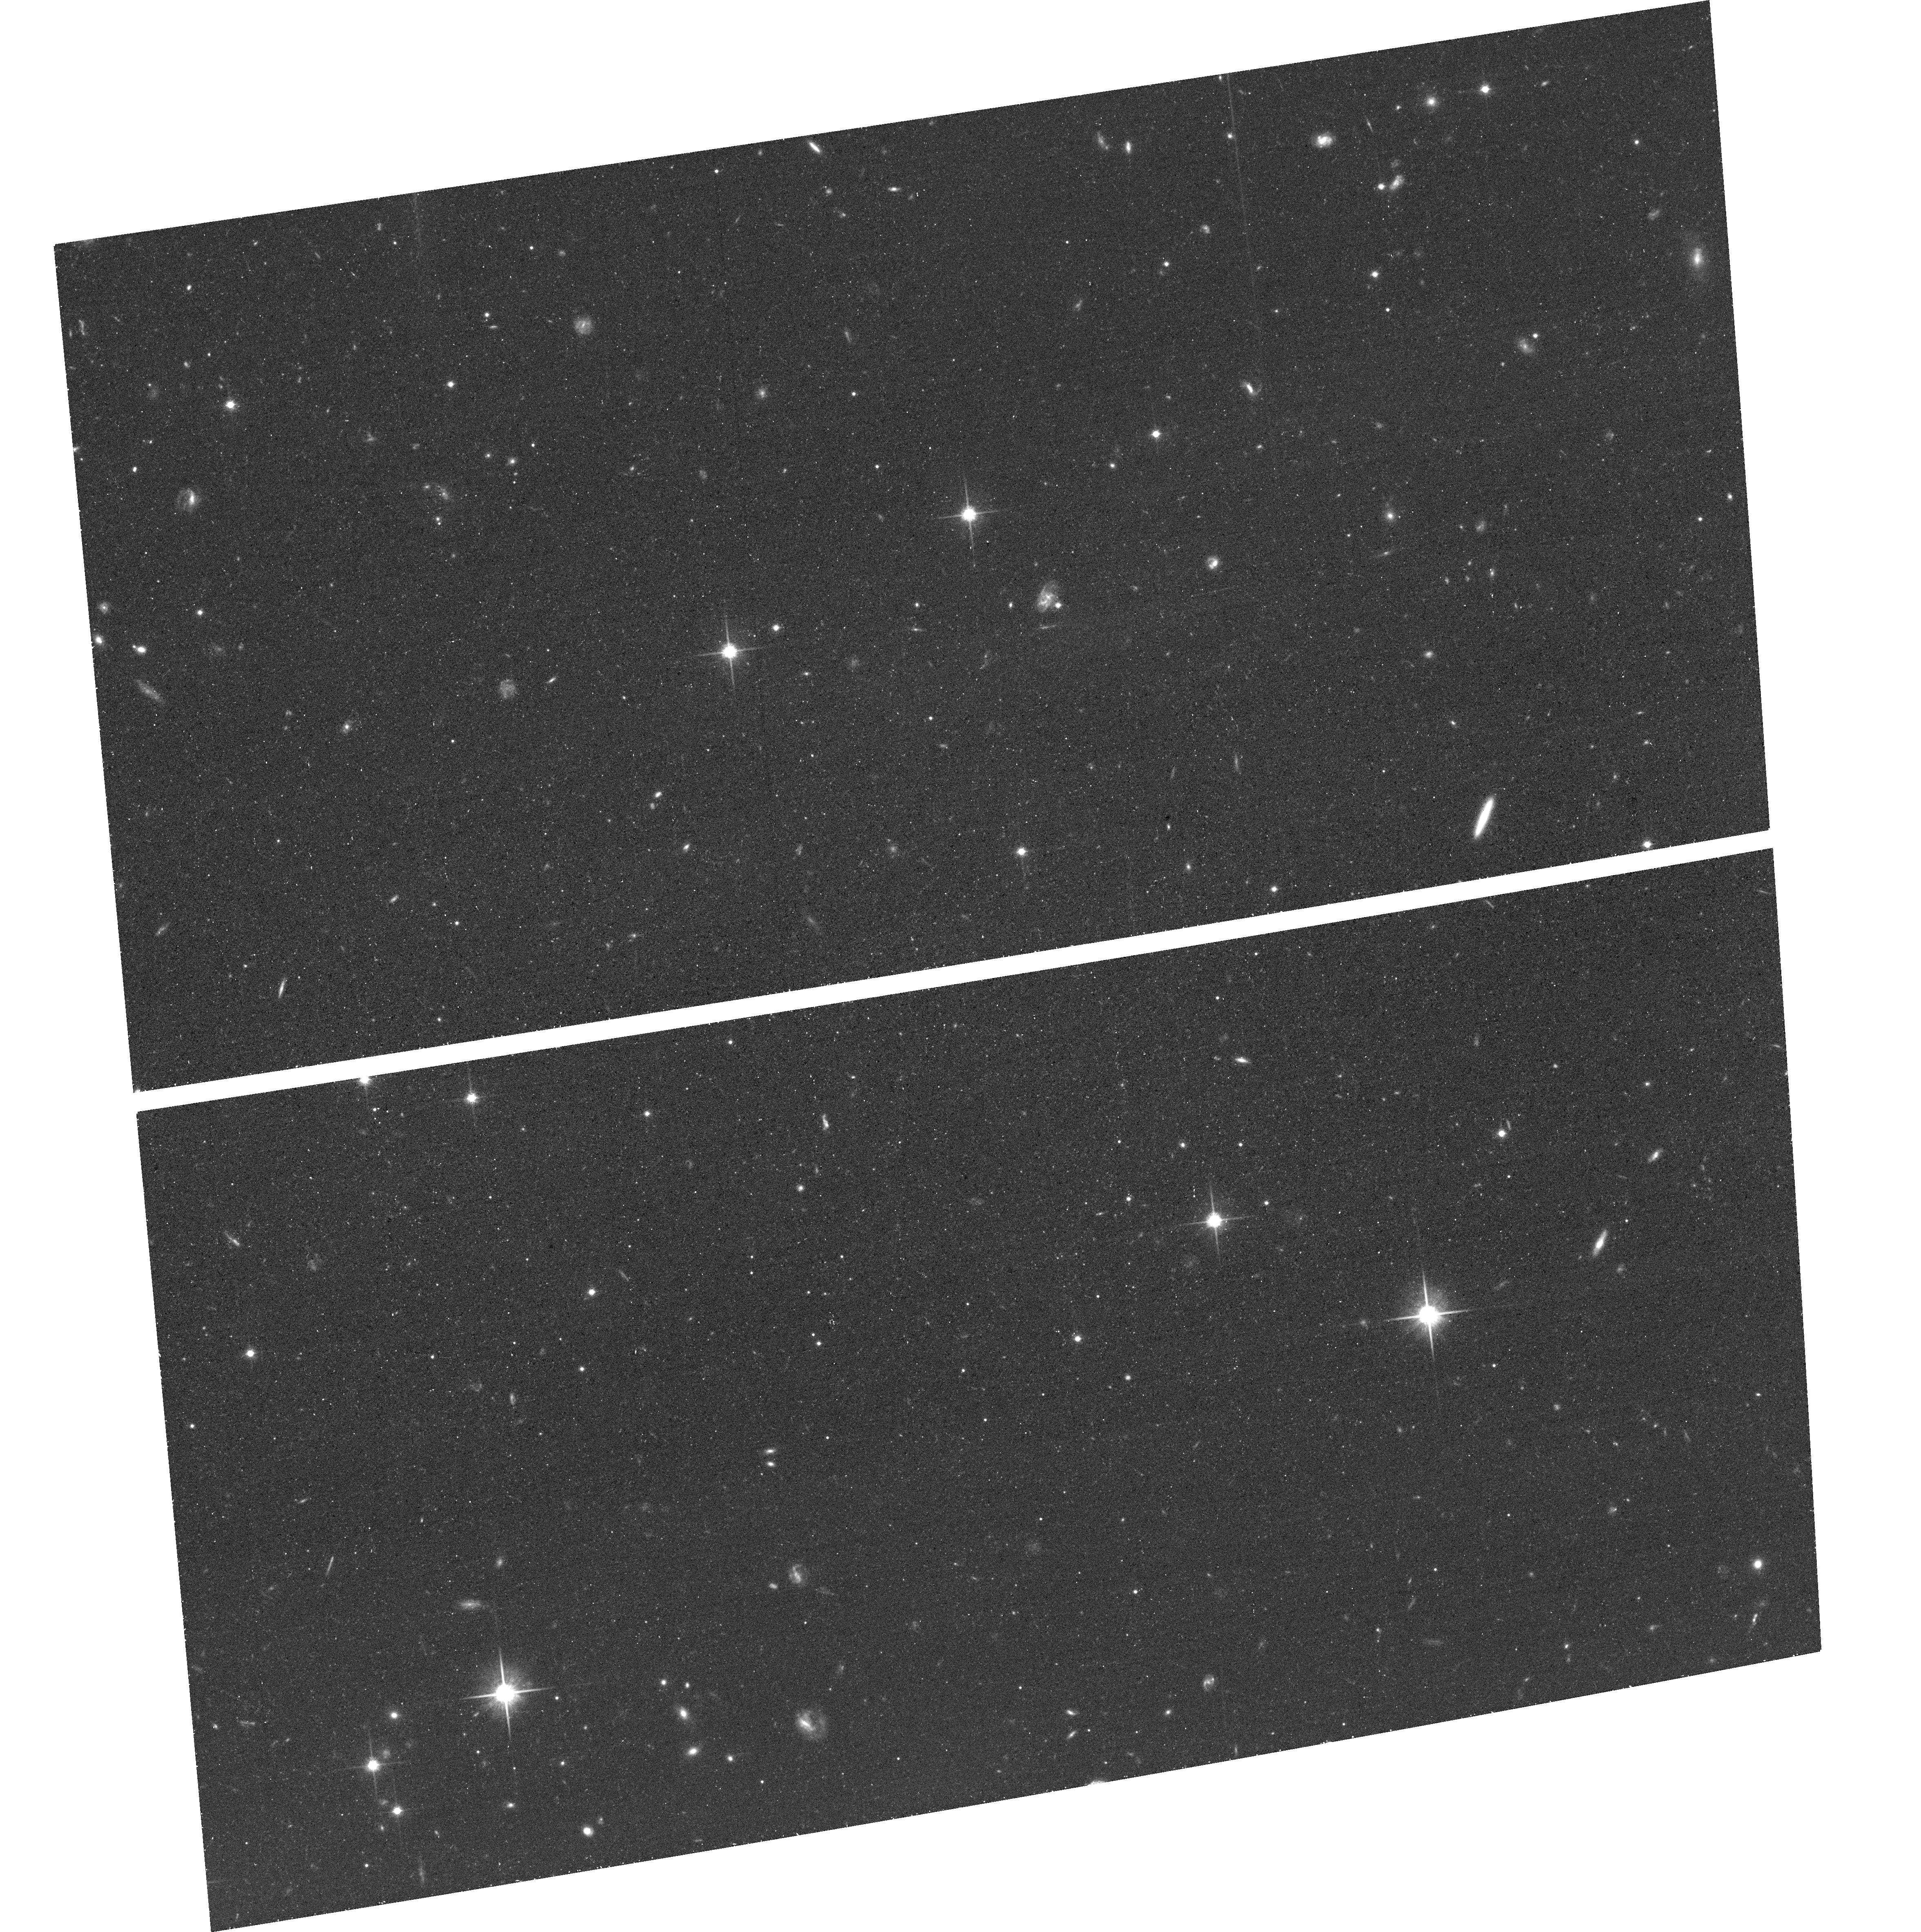
Target: AND-XII. Instrument: ACS/WFC. Filter: F814W. Exposure: 38 min. Observation ID: hst_15902_59_acs_wfc_f814w_je4n59

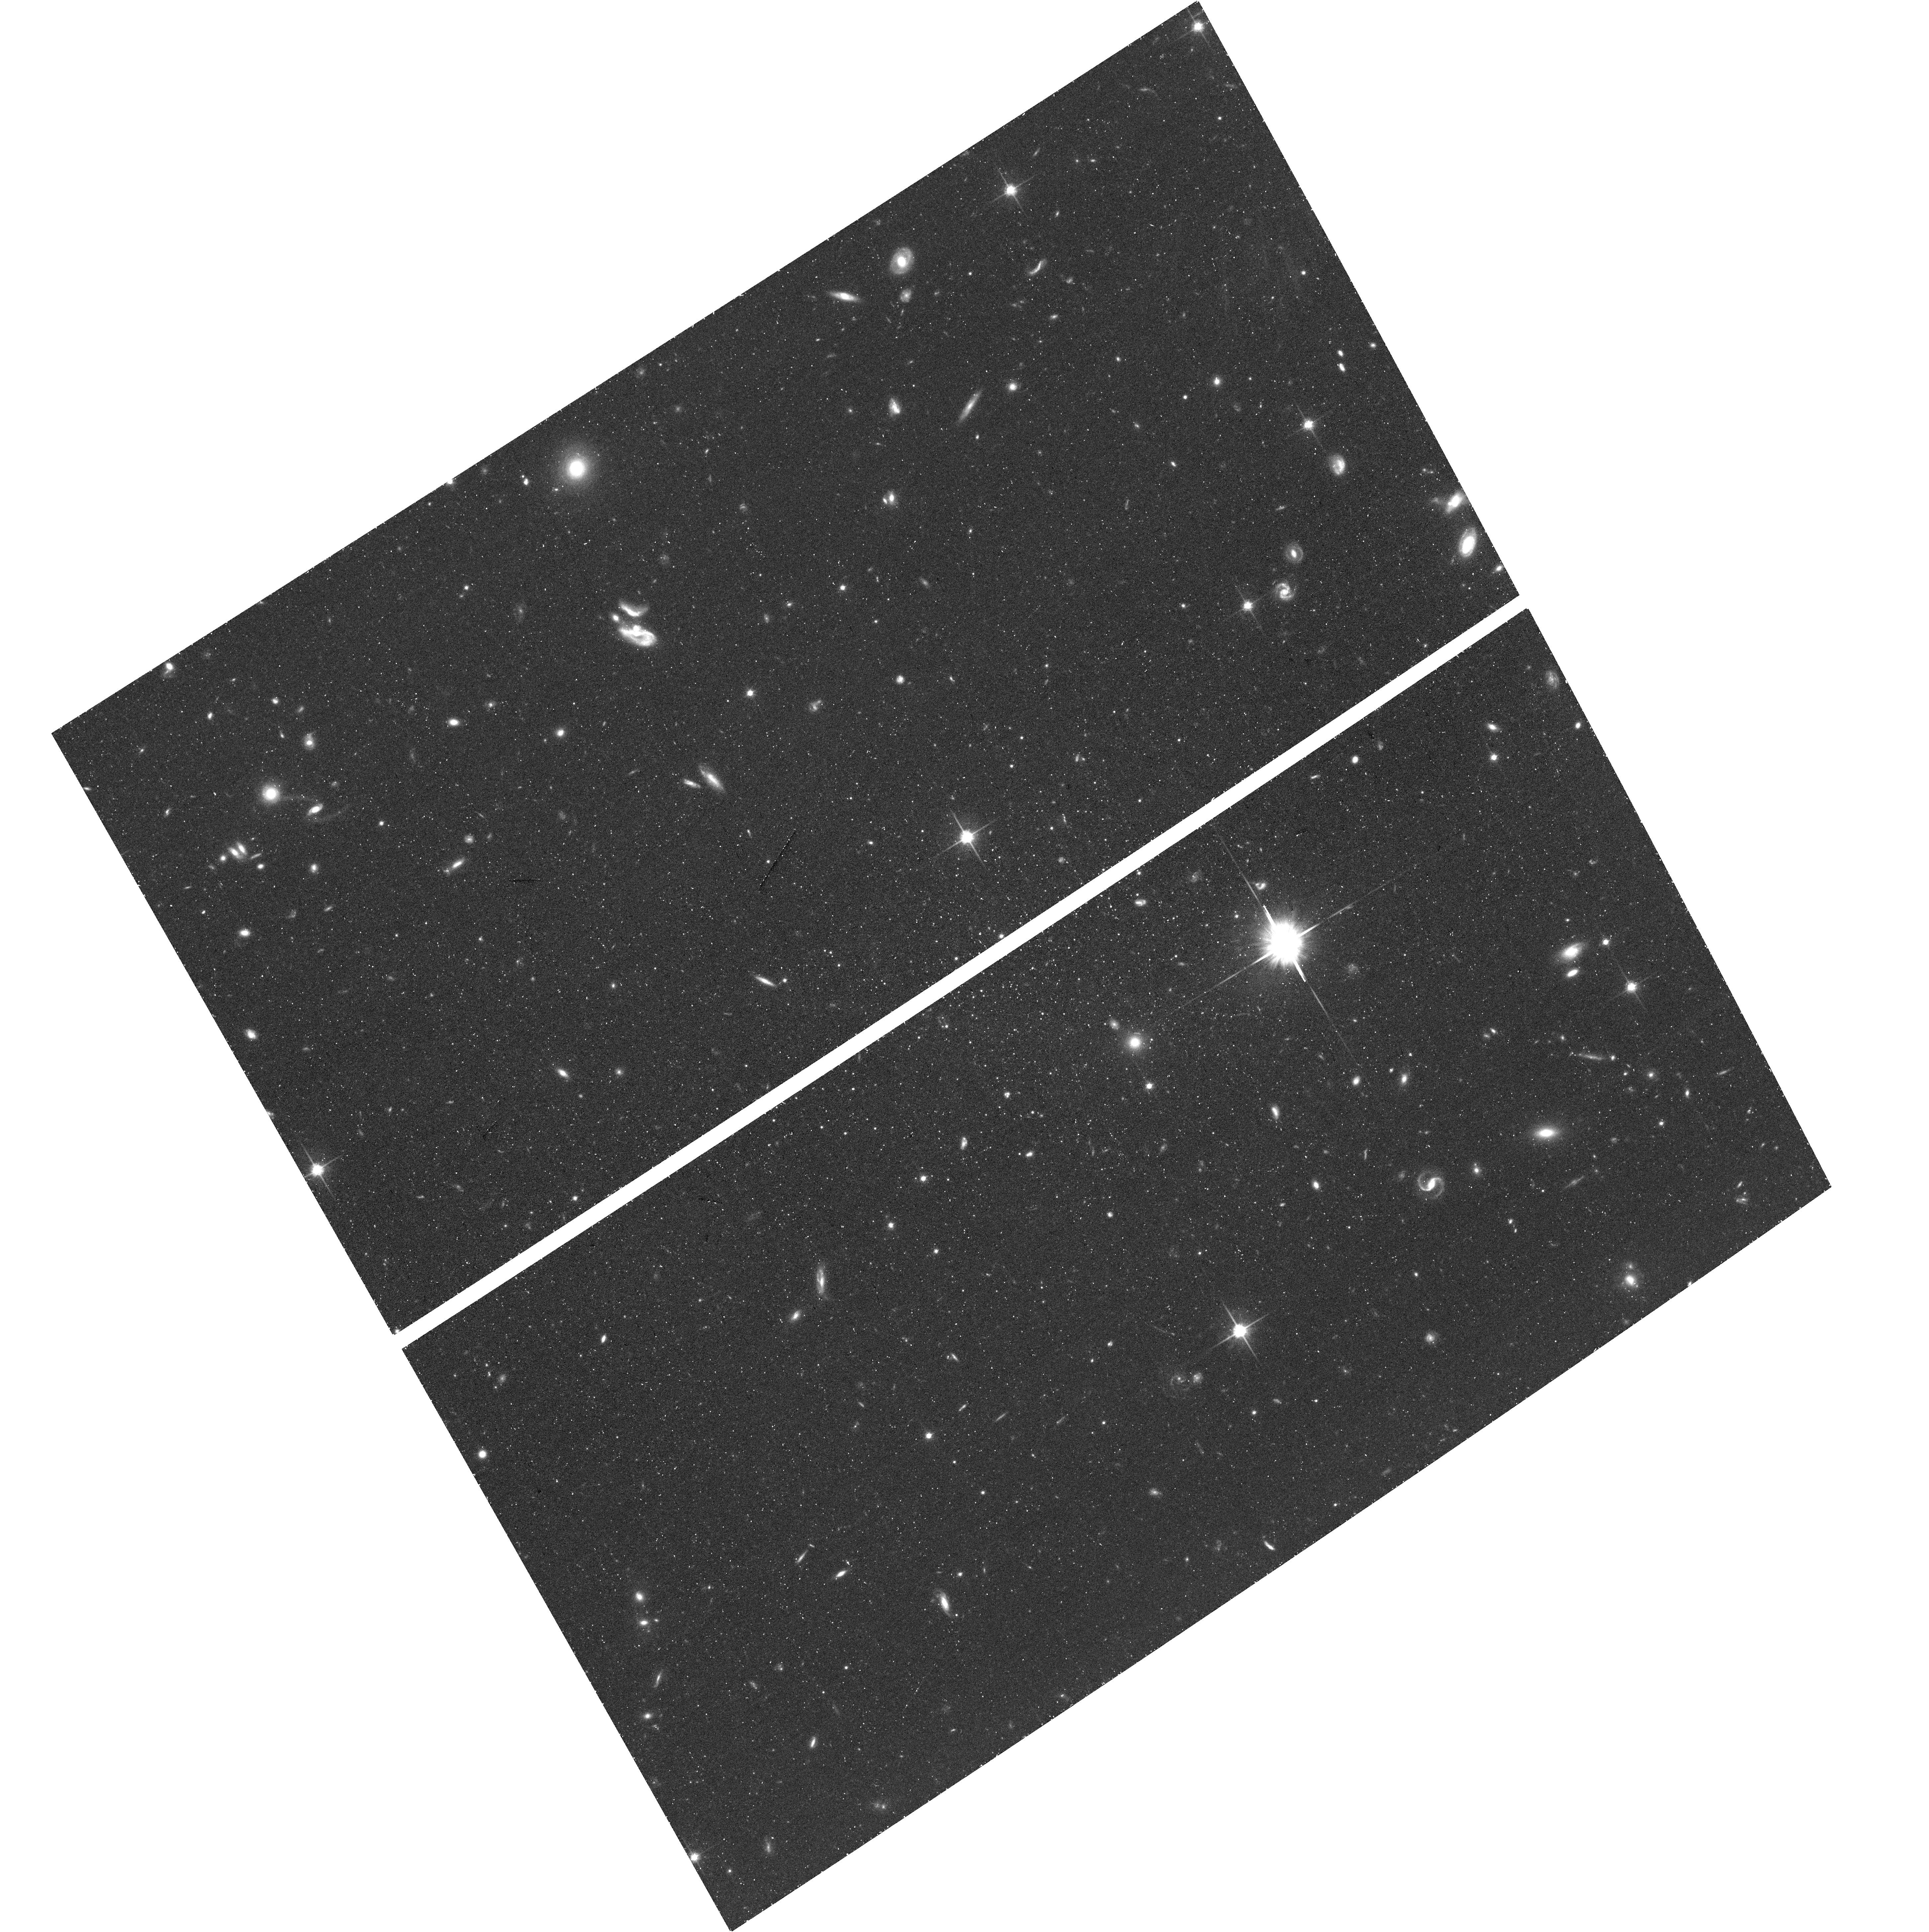
Target: AND-XIII. Instrument: ACS/WFC. Filter: F814W. Exposure: 41 min. Observation ID: hst_15902_zp_acs_wfc_f814w_je4nzp

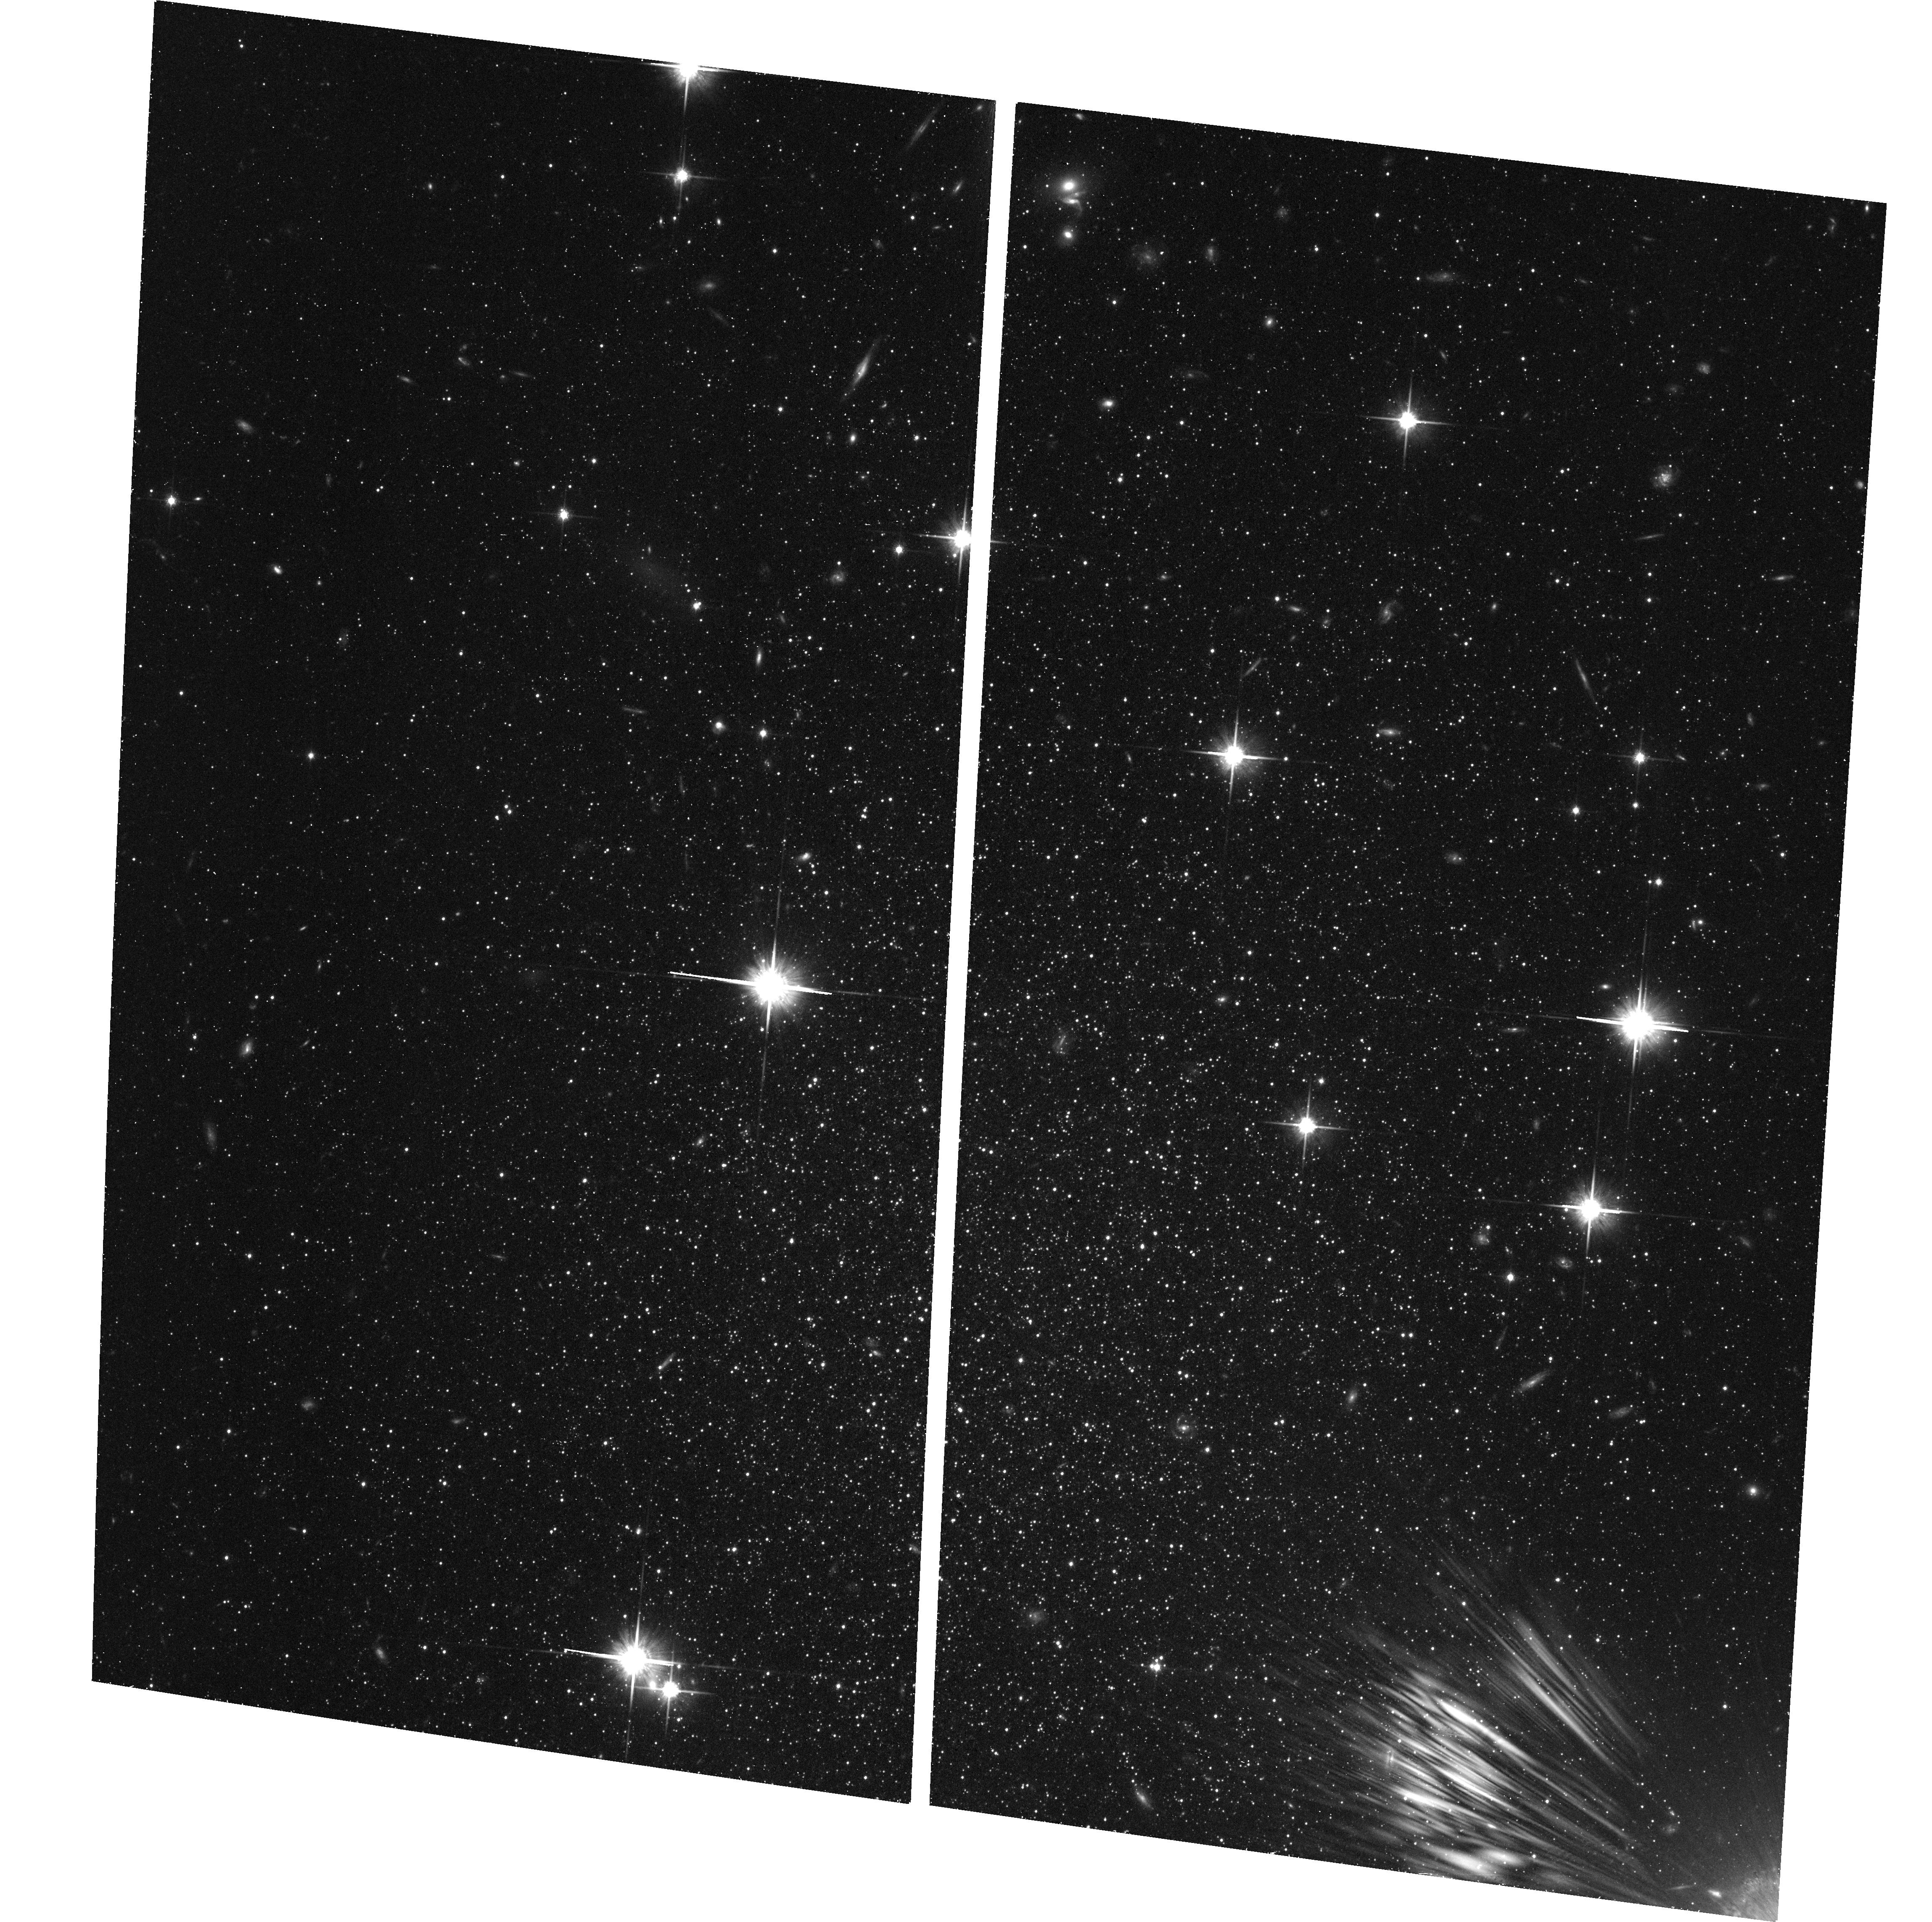
Target: AND-VI. Instrument: ACS/WFC. Filter: F814W. Exposure: 41 min. Observation ID: hst_15902_43_acs_wfc_f814w_je4n43

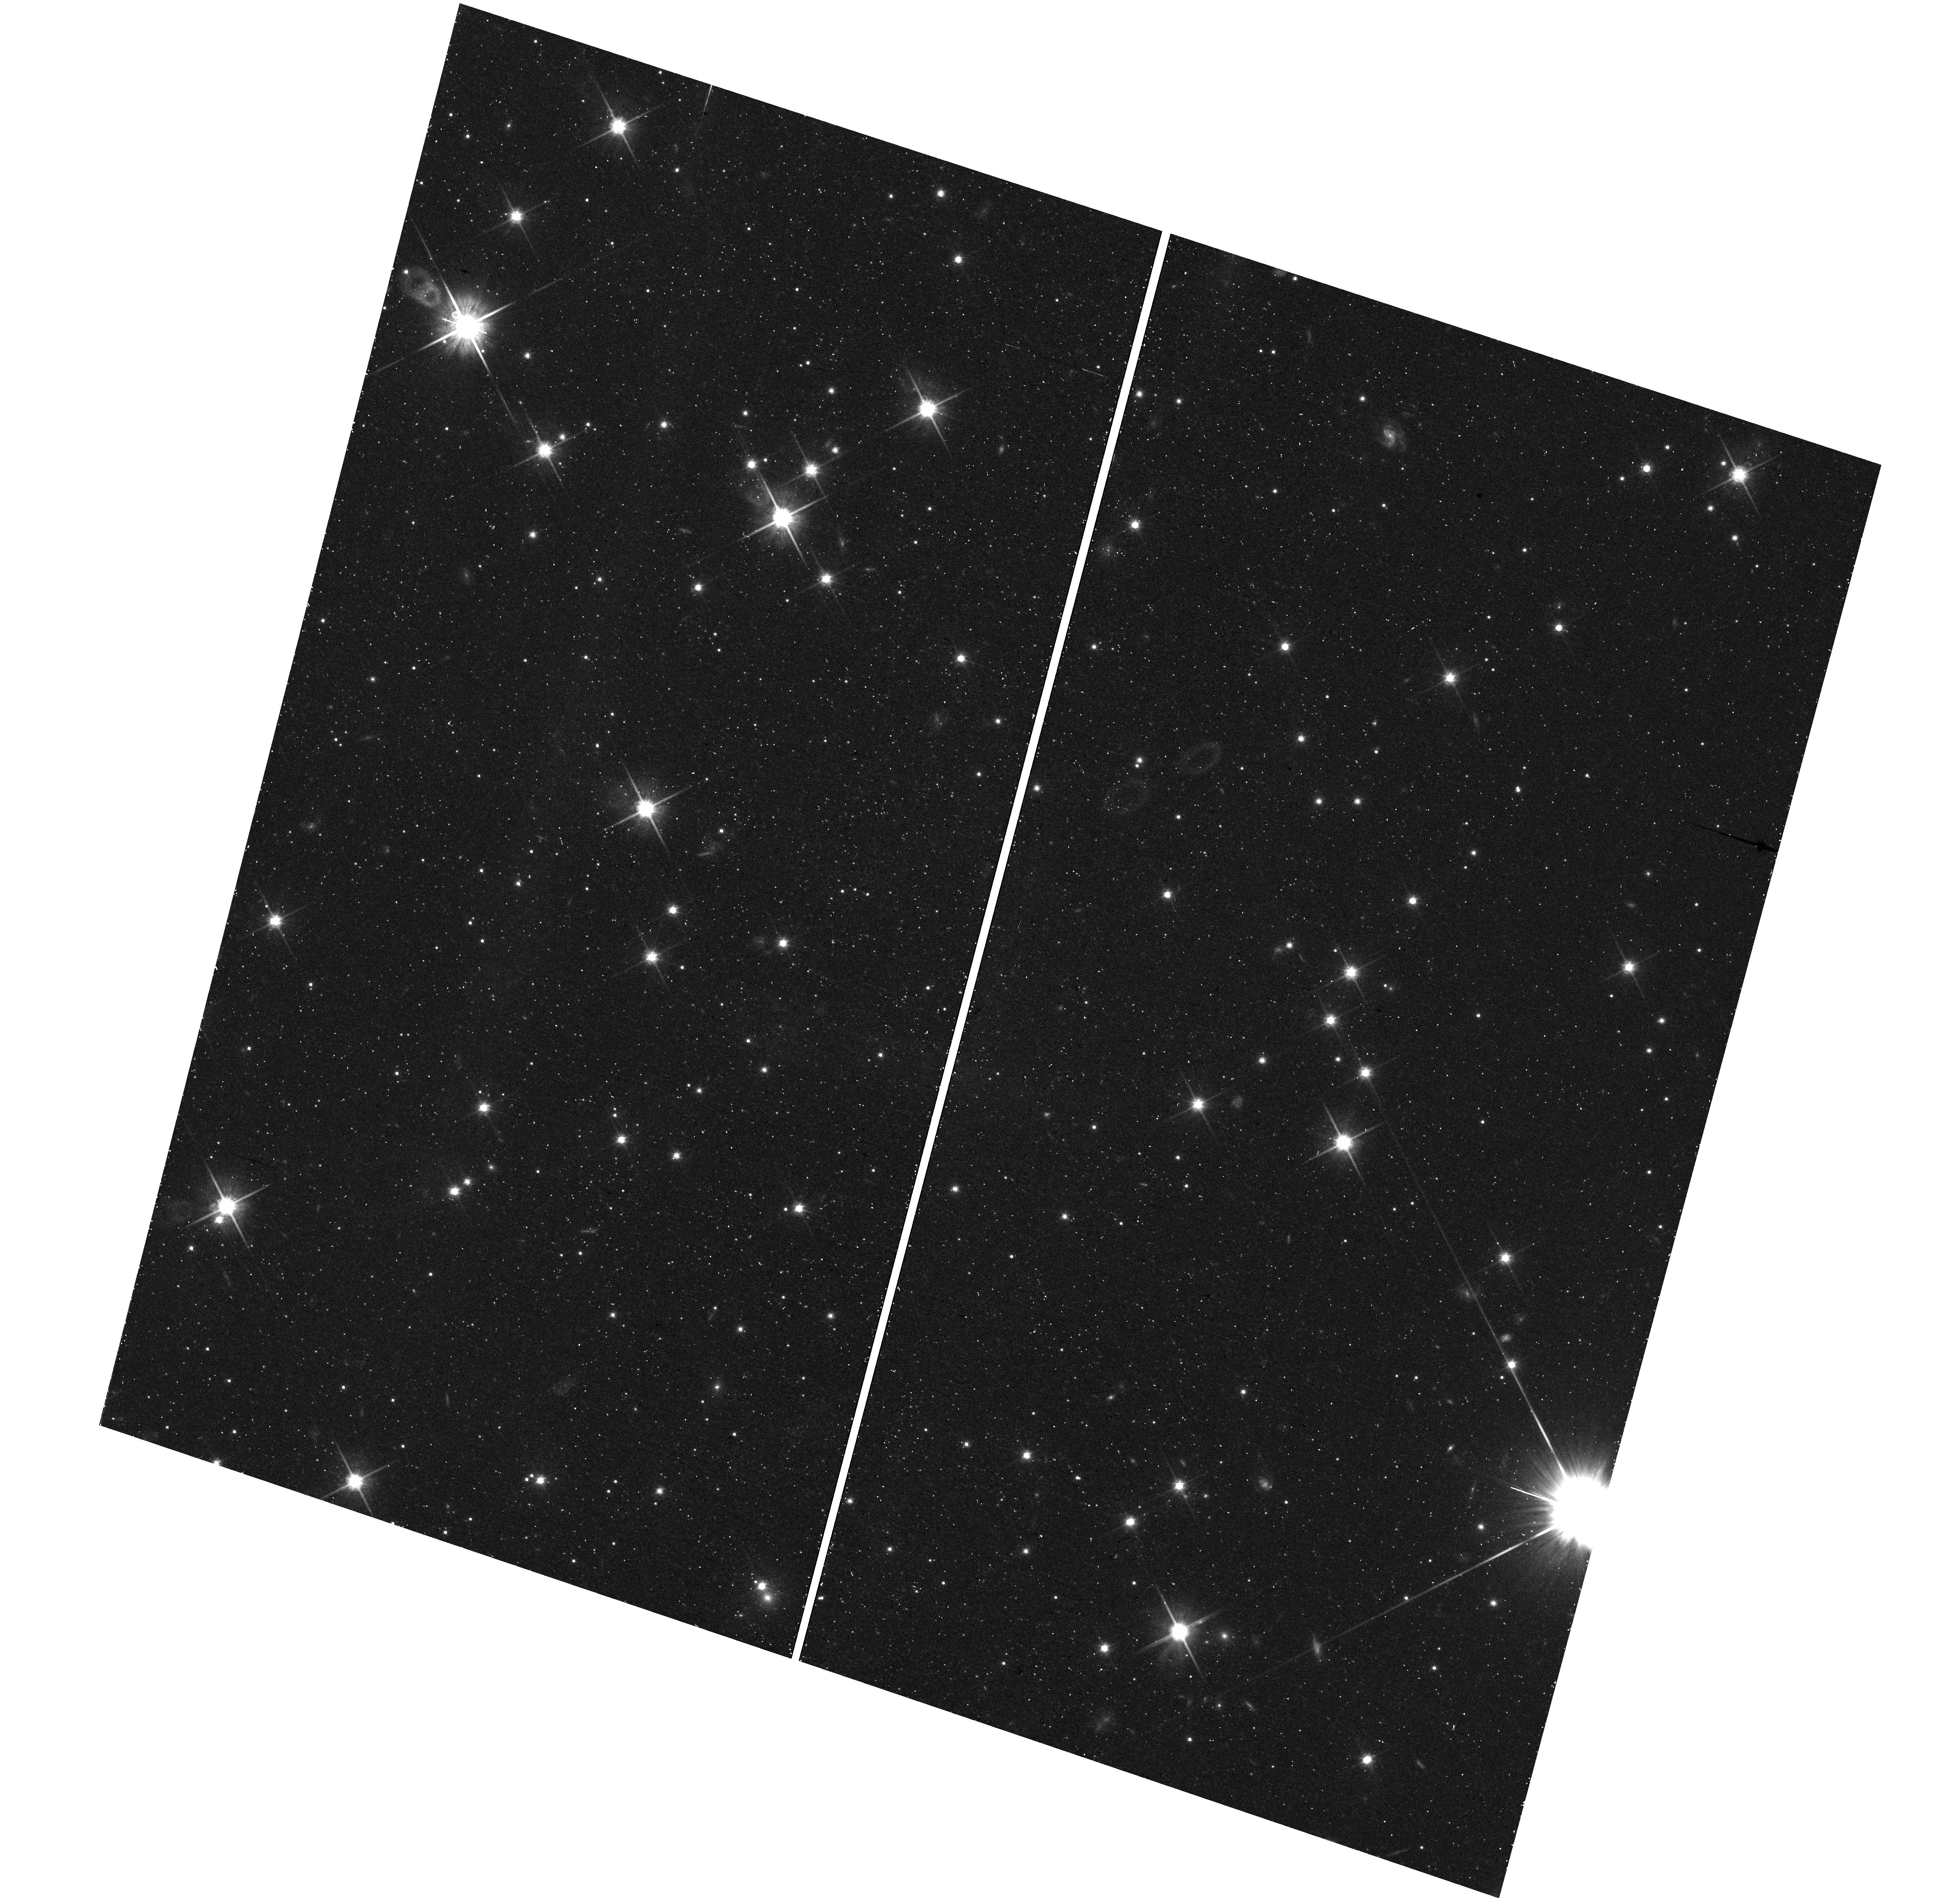
Target: field at RA 351.483°, Dec 50.666°. Instrument: WFC3/UVIS. Filter: F814W. Exposure: 40 min. Observation ID: hst_15902_88_wfc3_uvis_f814w_ie4n88

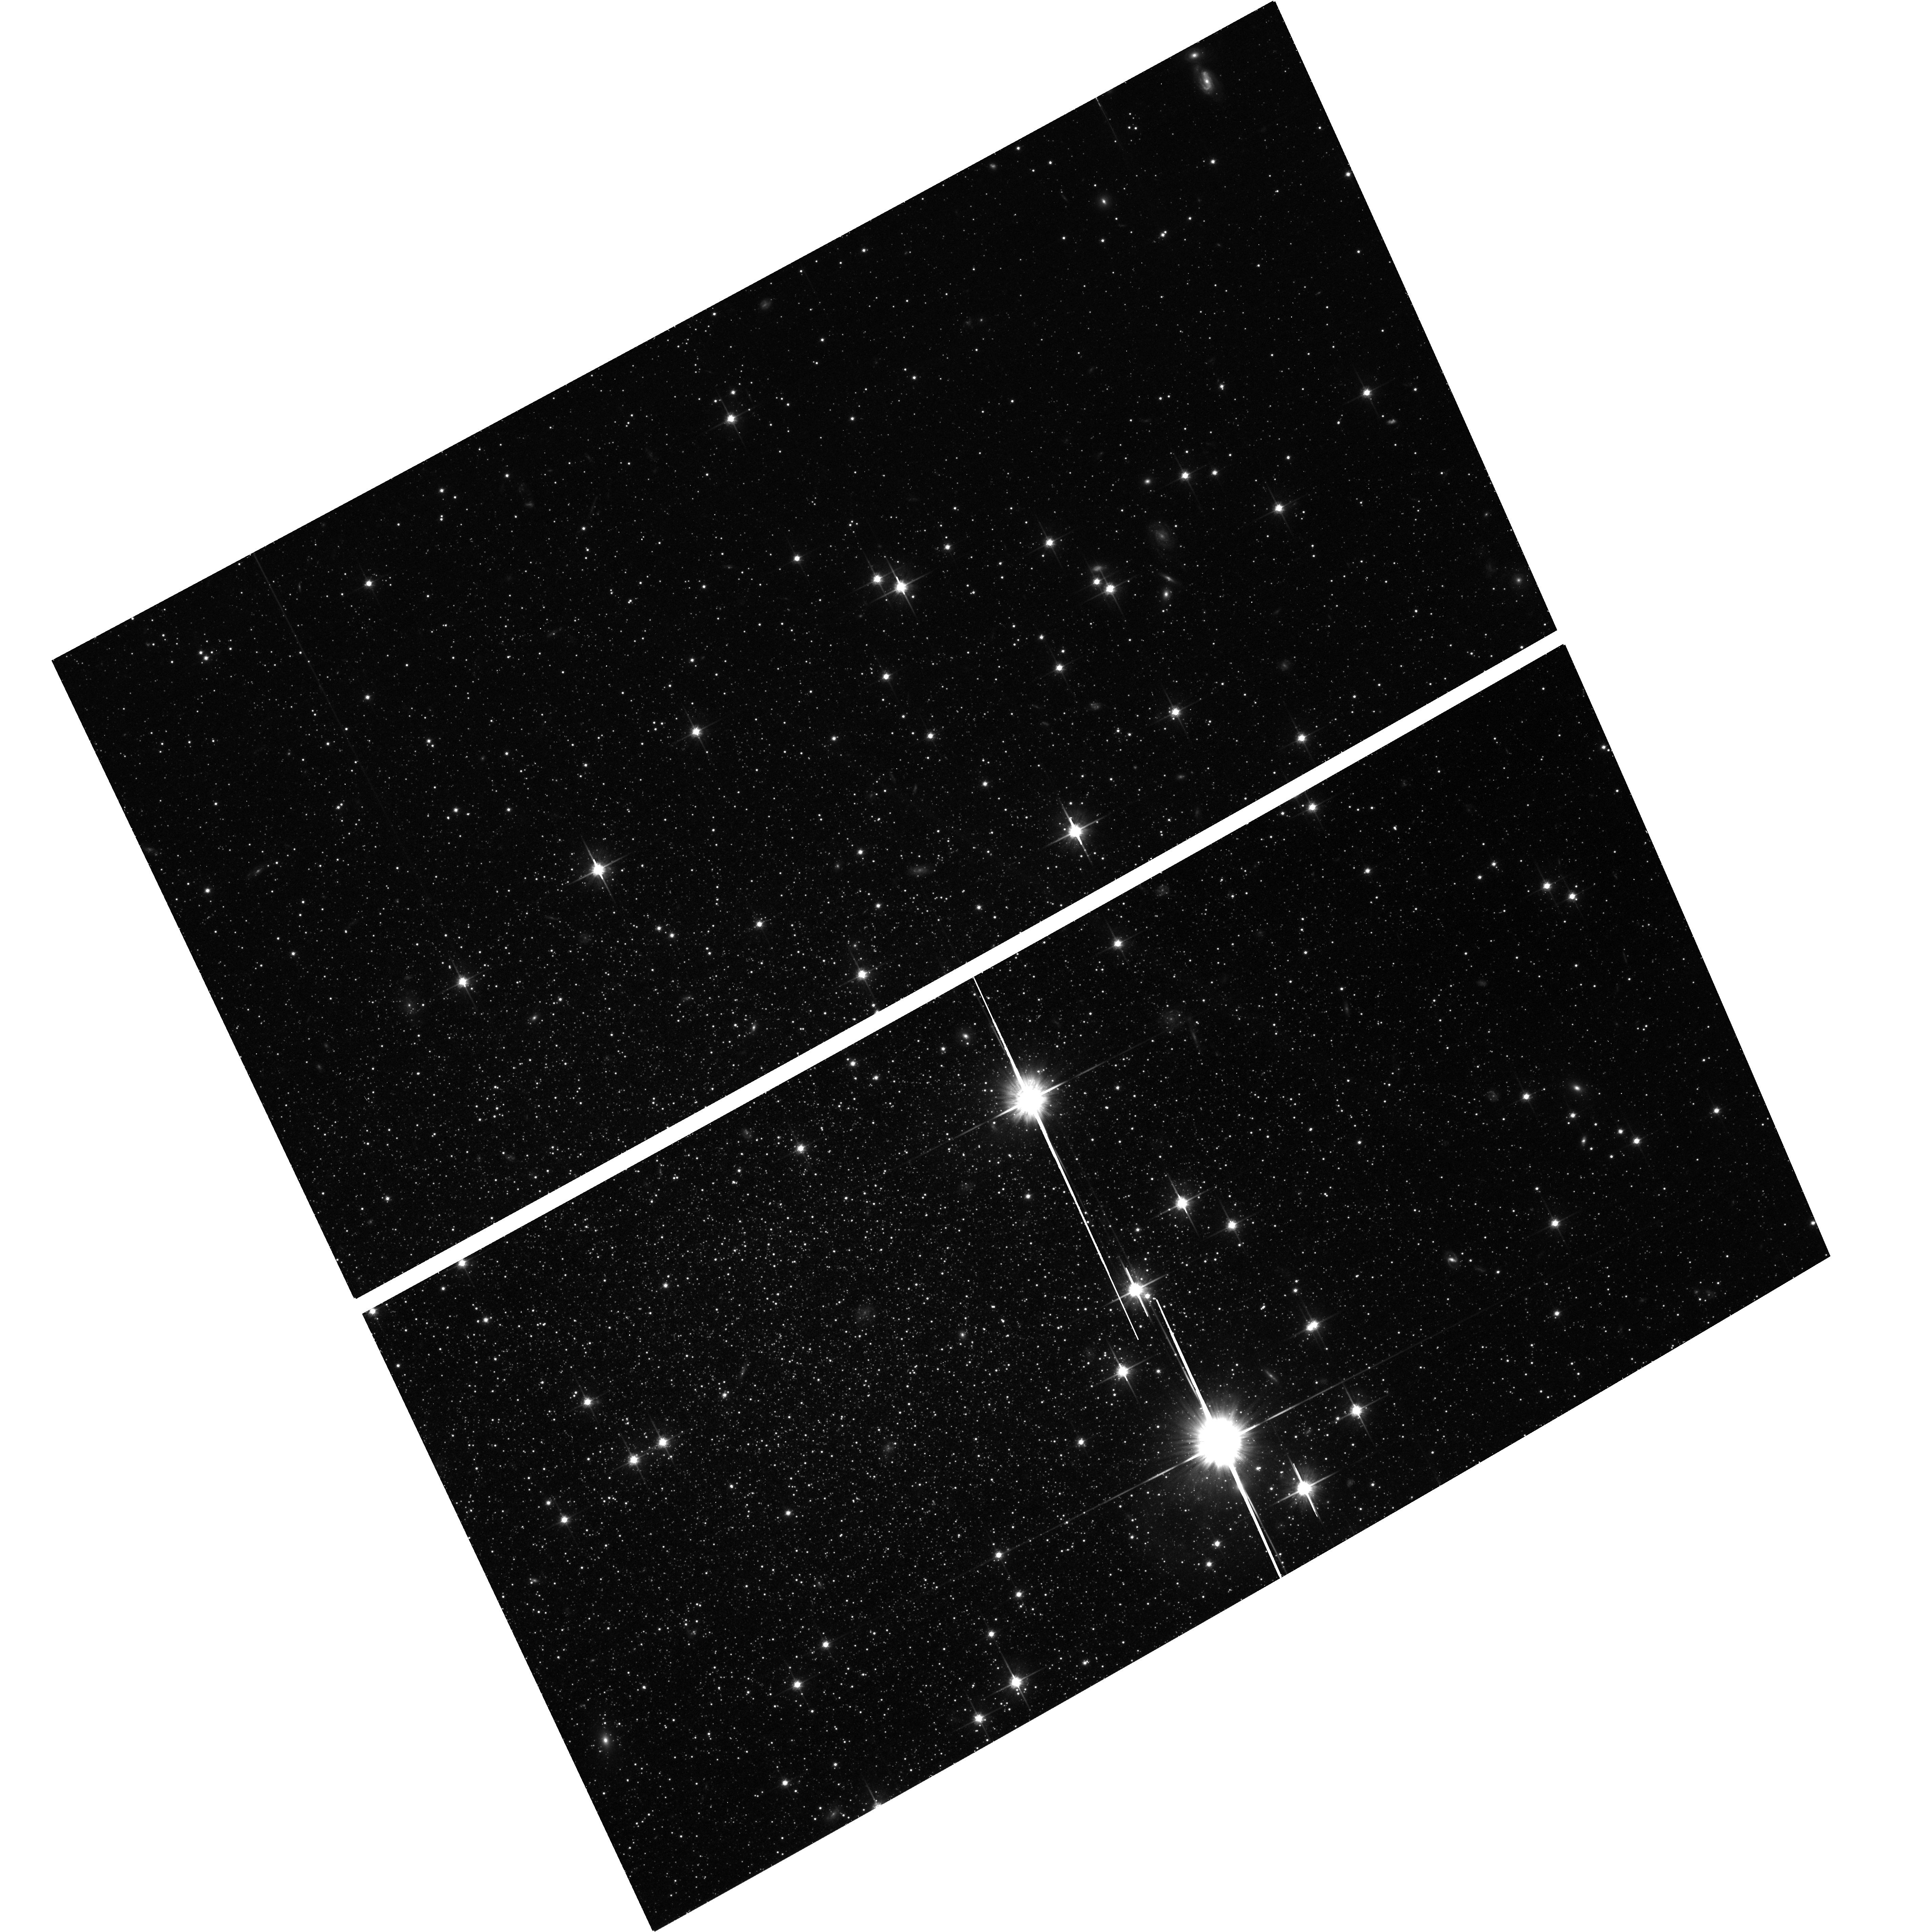
Target: AND-VII. Instrument: ACS/WFC. Filter: F814W. Exposure: 38 min. Observation ID: hst_15902_86_acs_wfc_f814w_je4n86

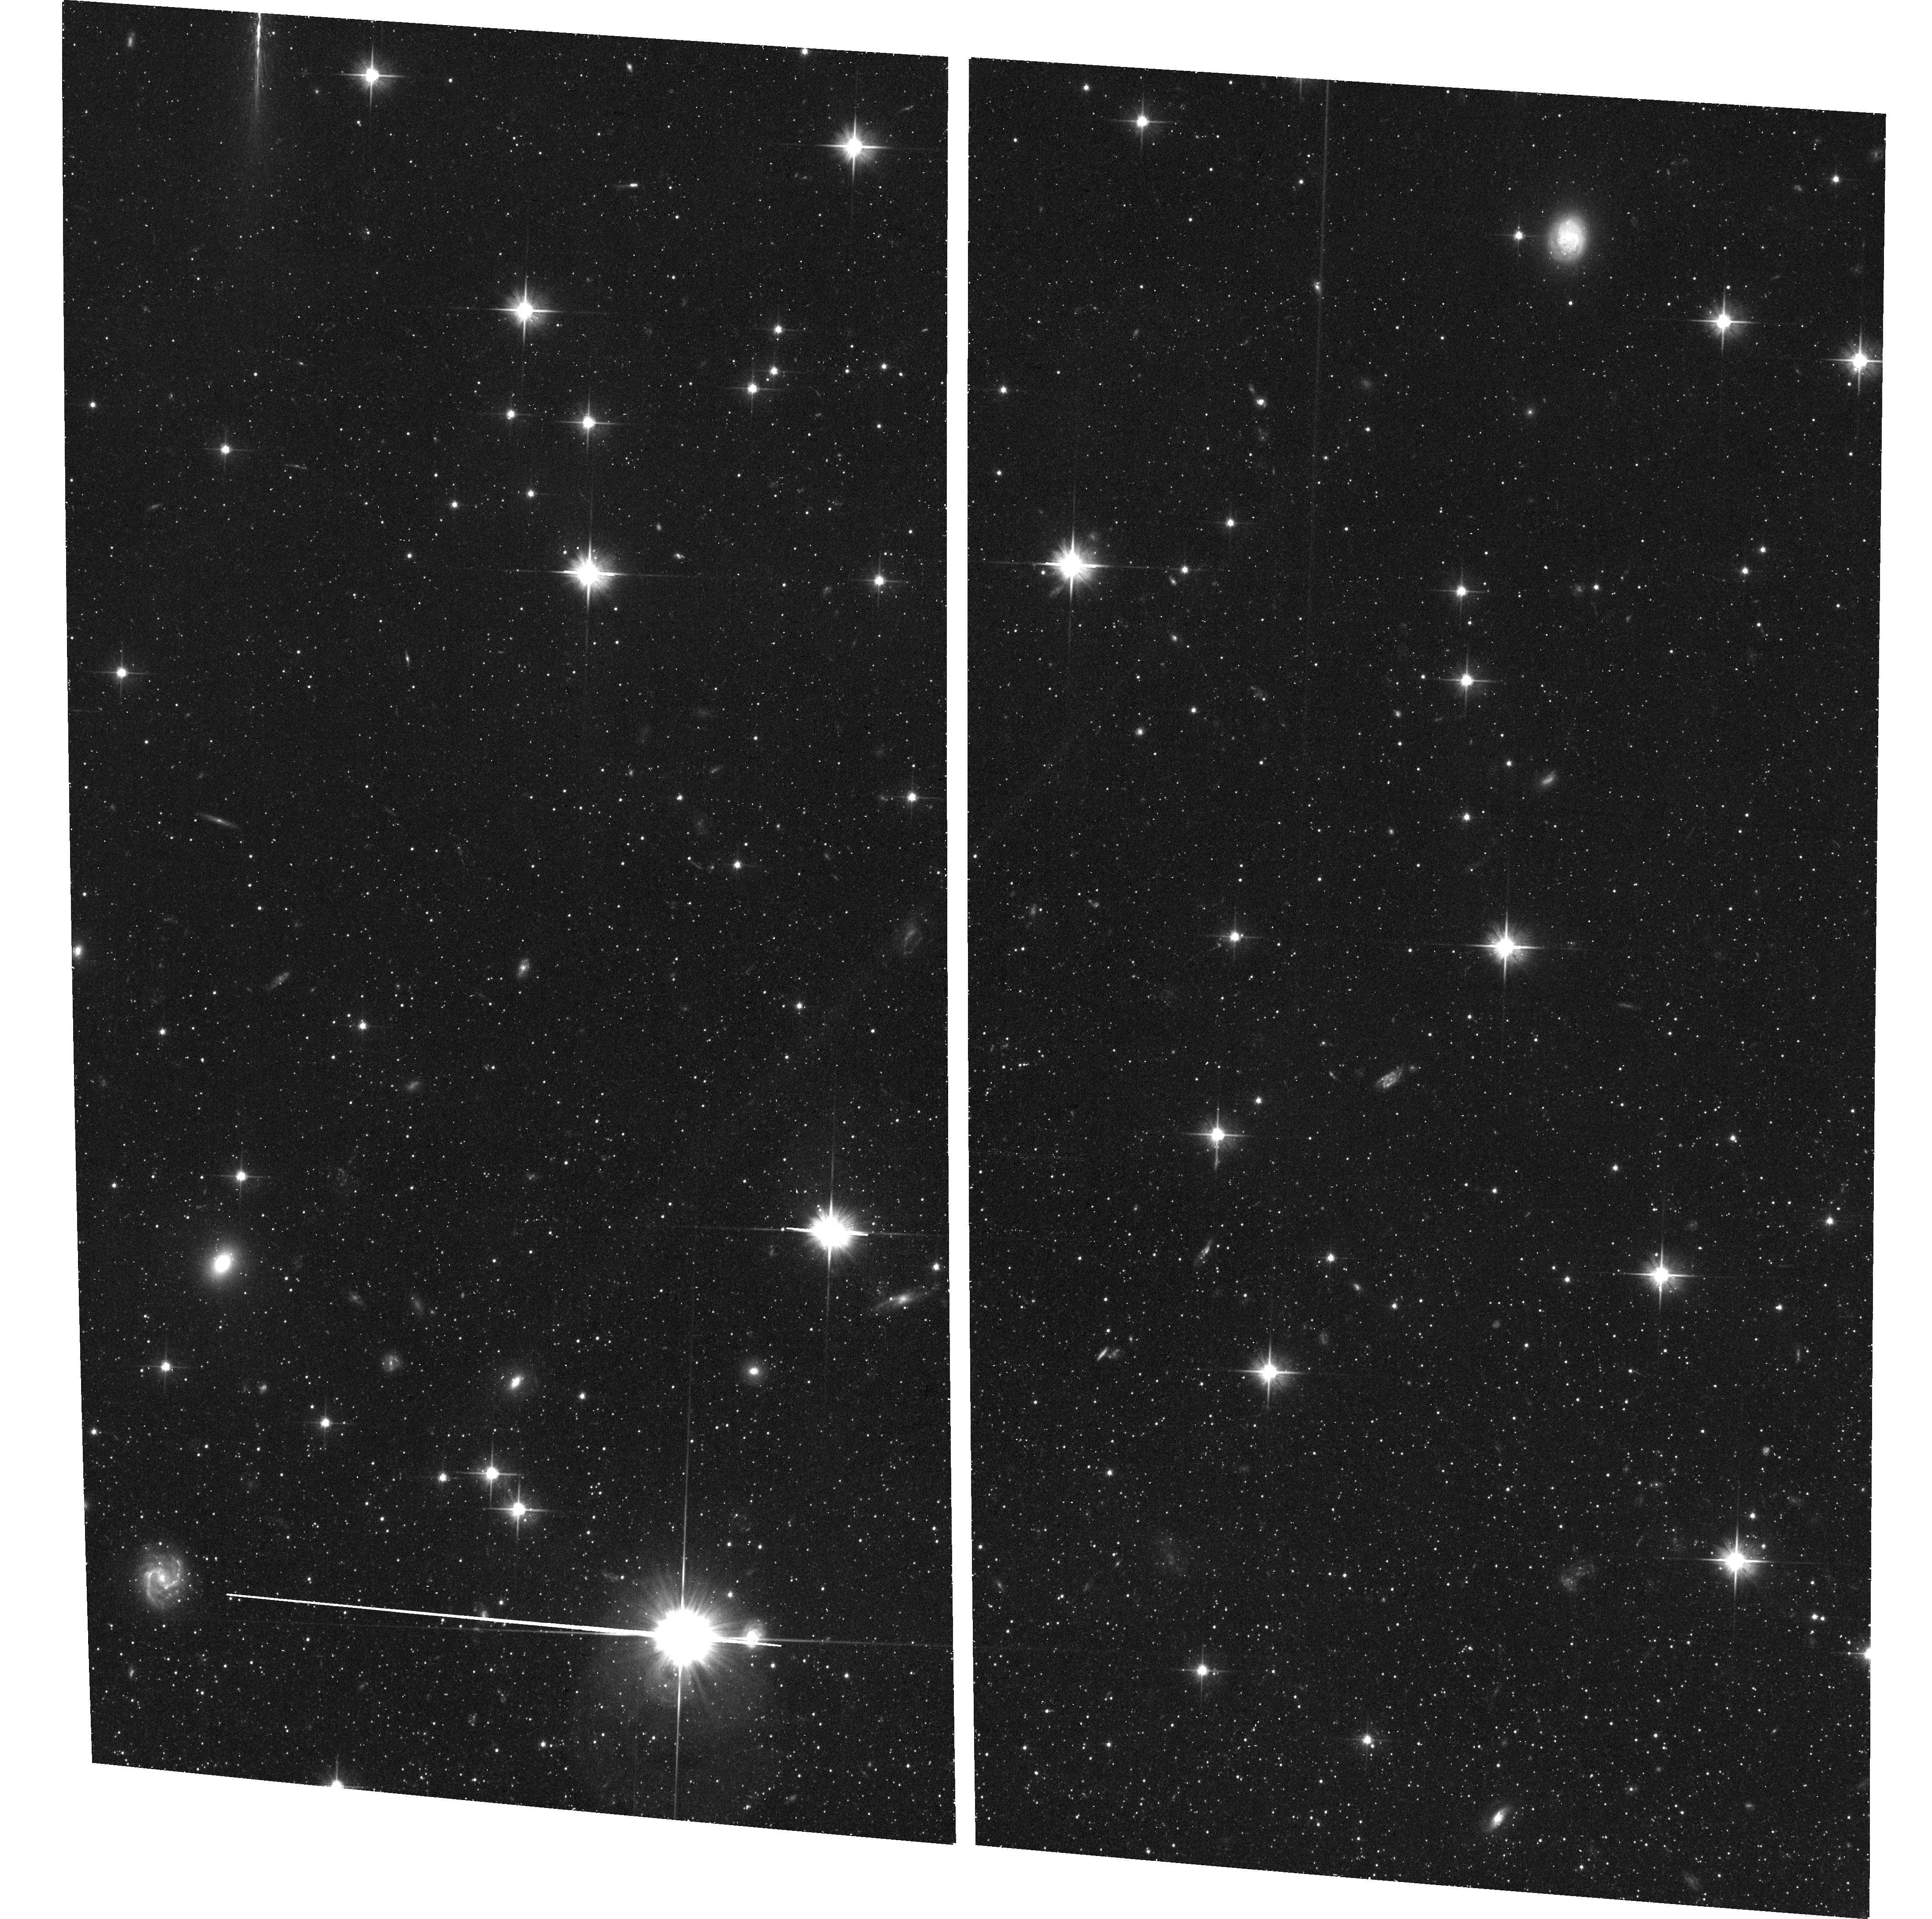
Target: AND-XXXII. Instrument: ACS/WFC. Filter: F606W. Exposure: 36 min. Observation ID: hst_15902_07_acs_wfc_f606w_je4n07

Tracing the 6-D Orbital and Formation History of the Complete M31 Satellite System (PI: Weisz, Daniel R.)

The Milky Way (MW) halo has long been the local testing ground for the nature of dark matter, cosmic reionization, and for understanding key physics of galaxy formation. However, there is increasing evidence that the MW halo is not broadly representative. Here, we propose to image the entire M31 satellite system in order to establish a second local anchor point for understanding an entire galactic ecosystem. The exquisite astrometric and photometric capabilities of HST are the only way to (1) measure detailed star formation histories (SFHs); (2) provide secure distances using RR Lyrae; and (3) establish first-epoch imaging for proper-motion (PM) measurements at the distance of M31 (~0.8 Mpc) -- all to a precision comparable to the MW satellites. Specifically, we will obtain ACS/WFC3 imaging in F606W and F814W that reaches the oldest main sequence turnoff of the 23 M31 satellites that lack existing deep data. Combined with archival imaging, this program will lay the foundation to dynamically map the entire M31 system in full 6-D orbital phase space and establish M31 as the next frontier for testing dark matter, reionization, and the growth of galactic ecosystems across cosmic time. It is imperative to start this survey now. Measuring PMs with precisions similar to MW satellites (~40 km/s) requires an 8-12 year baseline. Full phase-space information will only be available in JWST's lifetime if we establish first-epoch imaging with HST now. Similar science in the next closest groups (D~3.5 Mpc) requires the power of LUVOIR. The M31 satellites are among the few remaining areas in the Local Group for which HST can produce transformational science.